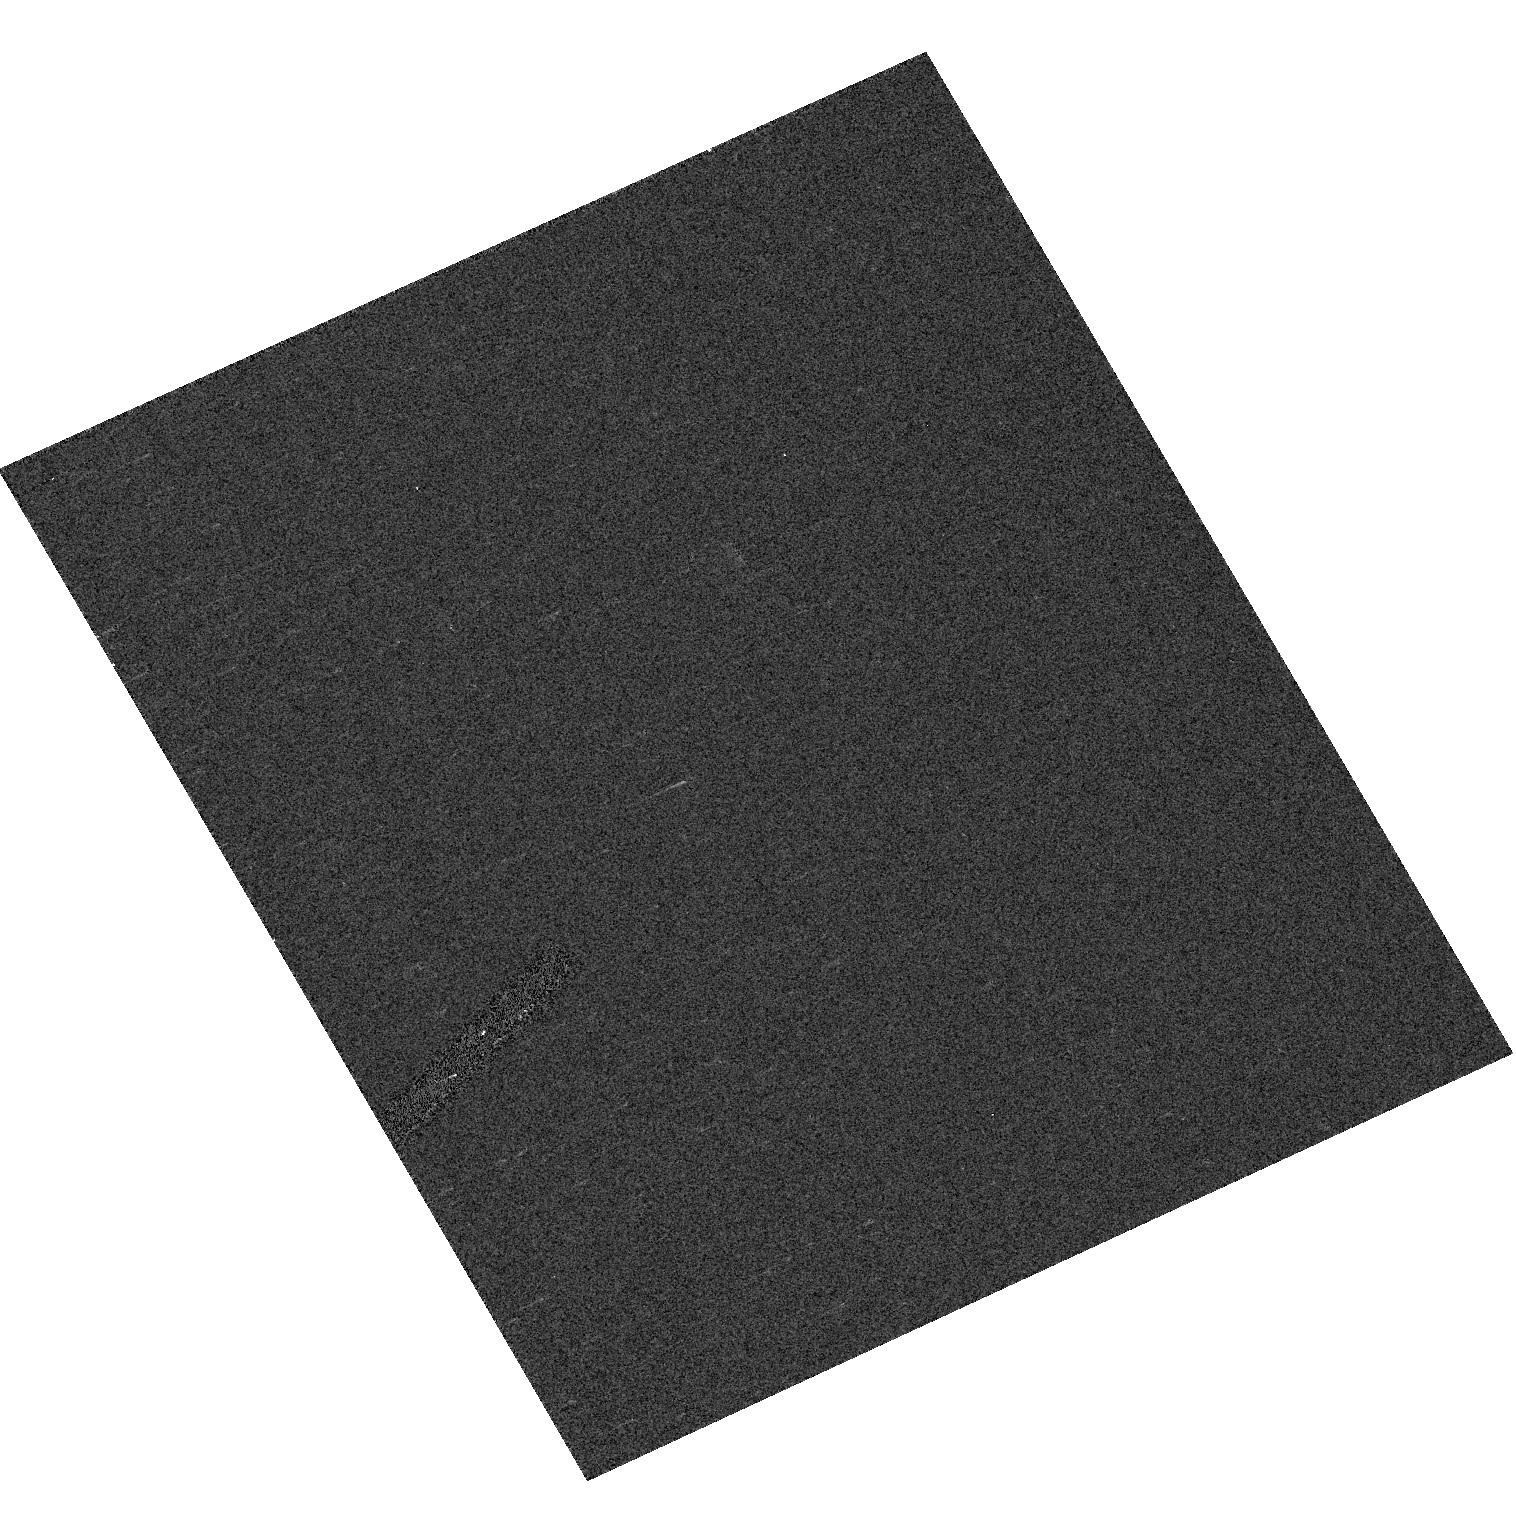
Target: GD153. Instrument: ACS/HRC. Filter: F658N. Exposure: 1 min. Observation ID: hst_11054_02_acs_hrc_f658n_j9vk02

Photometric and Spectrophotometric Absolute Calibration (PI: Bohlin, Ralph C.)

Verify repeatability of the ACS instrumentation on a single bright star to ?0.2%. Determine any shift in the filter bandpasses since the preflight lab measurements. Determine the relative magnitude of the 3 primary WD calibrators to 0.1%. Refine the sensitivity calibration of the CCD prism and grisms at field center and determine the repeatability accuracy of this calibration. Determine the level of variability of the three HST red standard stars VB-8 (M7), 2M0038+18 (L3.5) and 2M0559-14 (T5) and also measure their short wavelength (<7000A) fluxes. Measure the WFC red leak by adding one orbit for WFC observation of the sdF8 SDSS standard BD+17d4708 in order to look for continuity vs. SED from O, F, M, L, T.